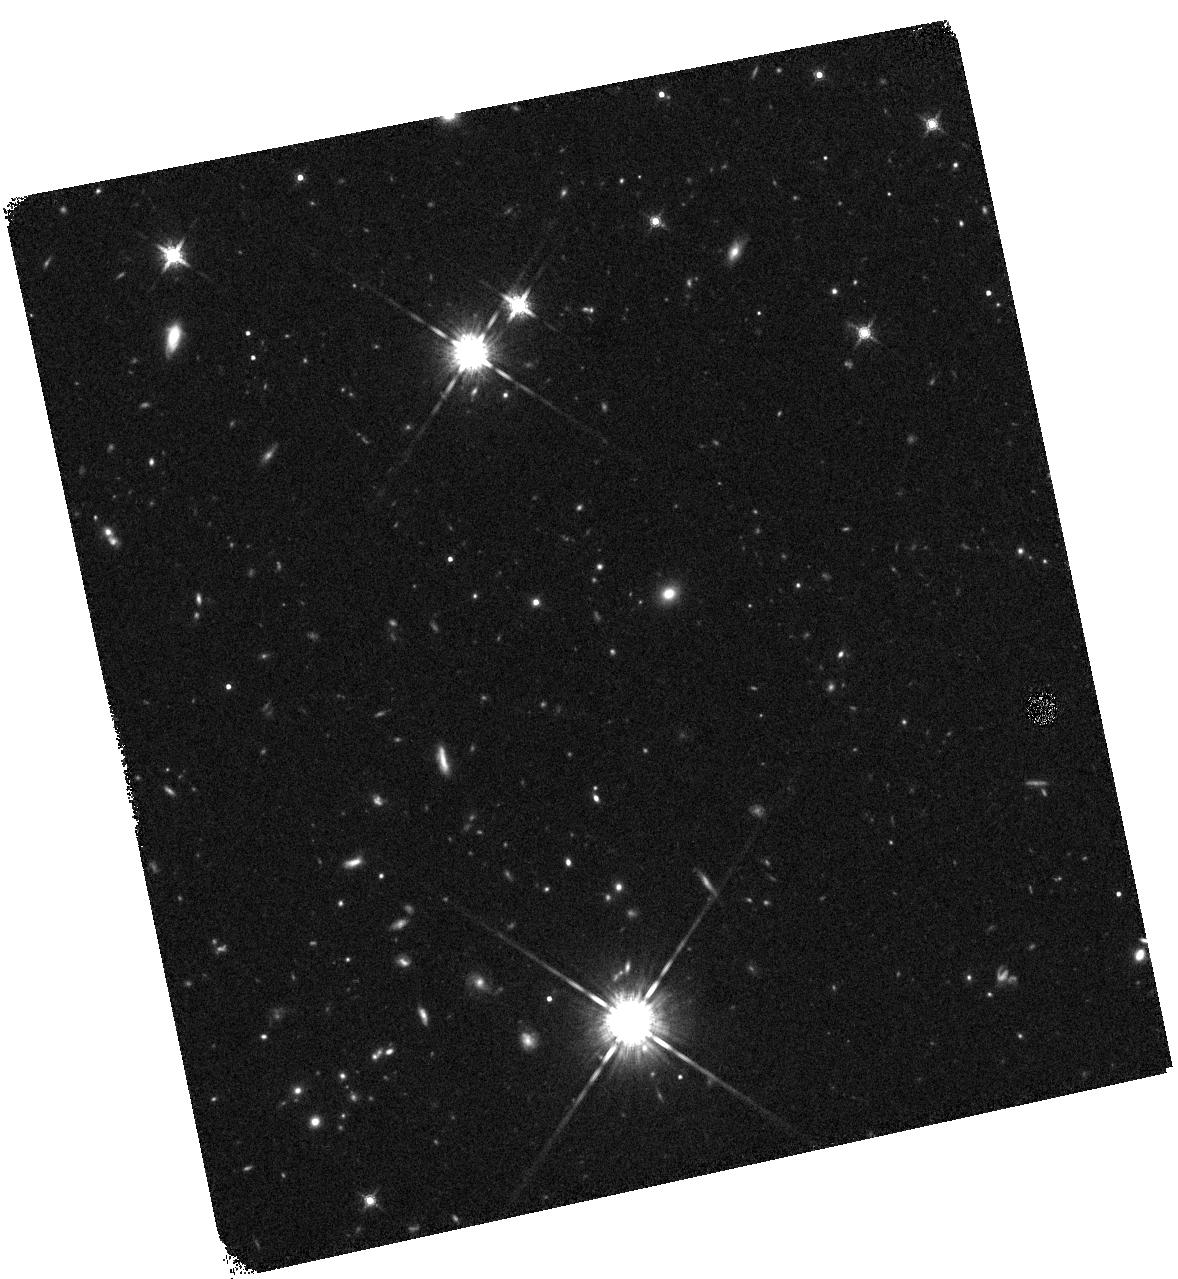
Target: GRB-110328A
Instrument: WFC3/IR
Filter: F160W
Exposure: 17 min
Observation ID: hst_12447_01_wfc3_ir_f160w_ibof01

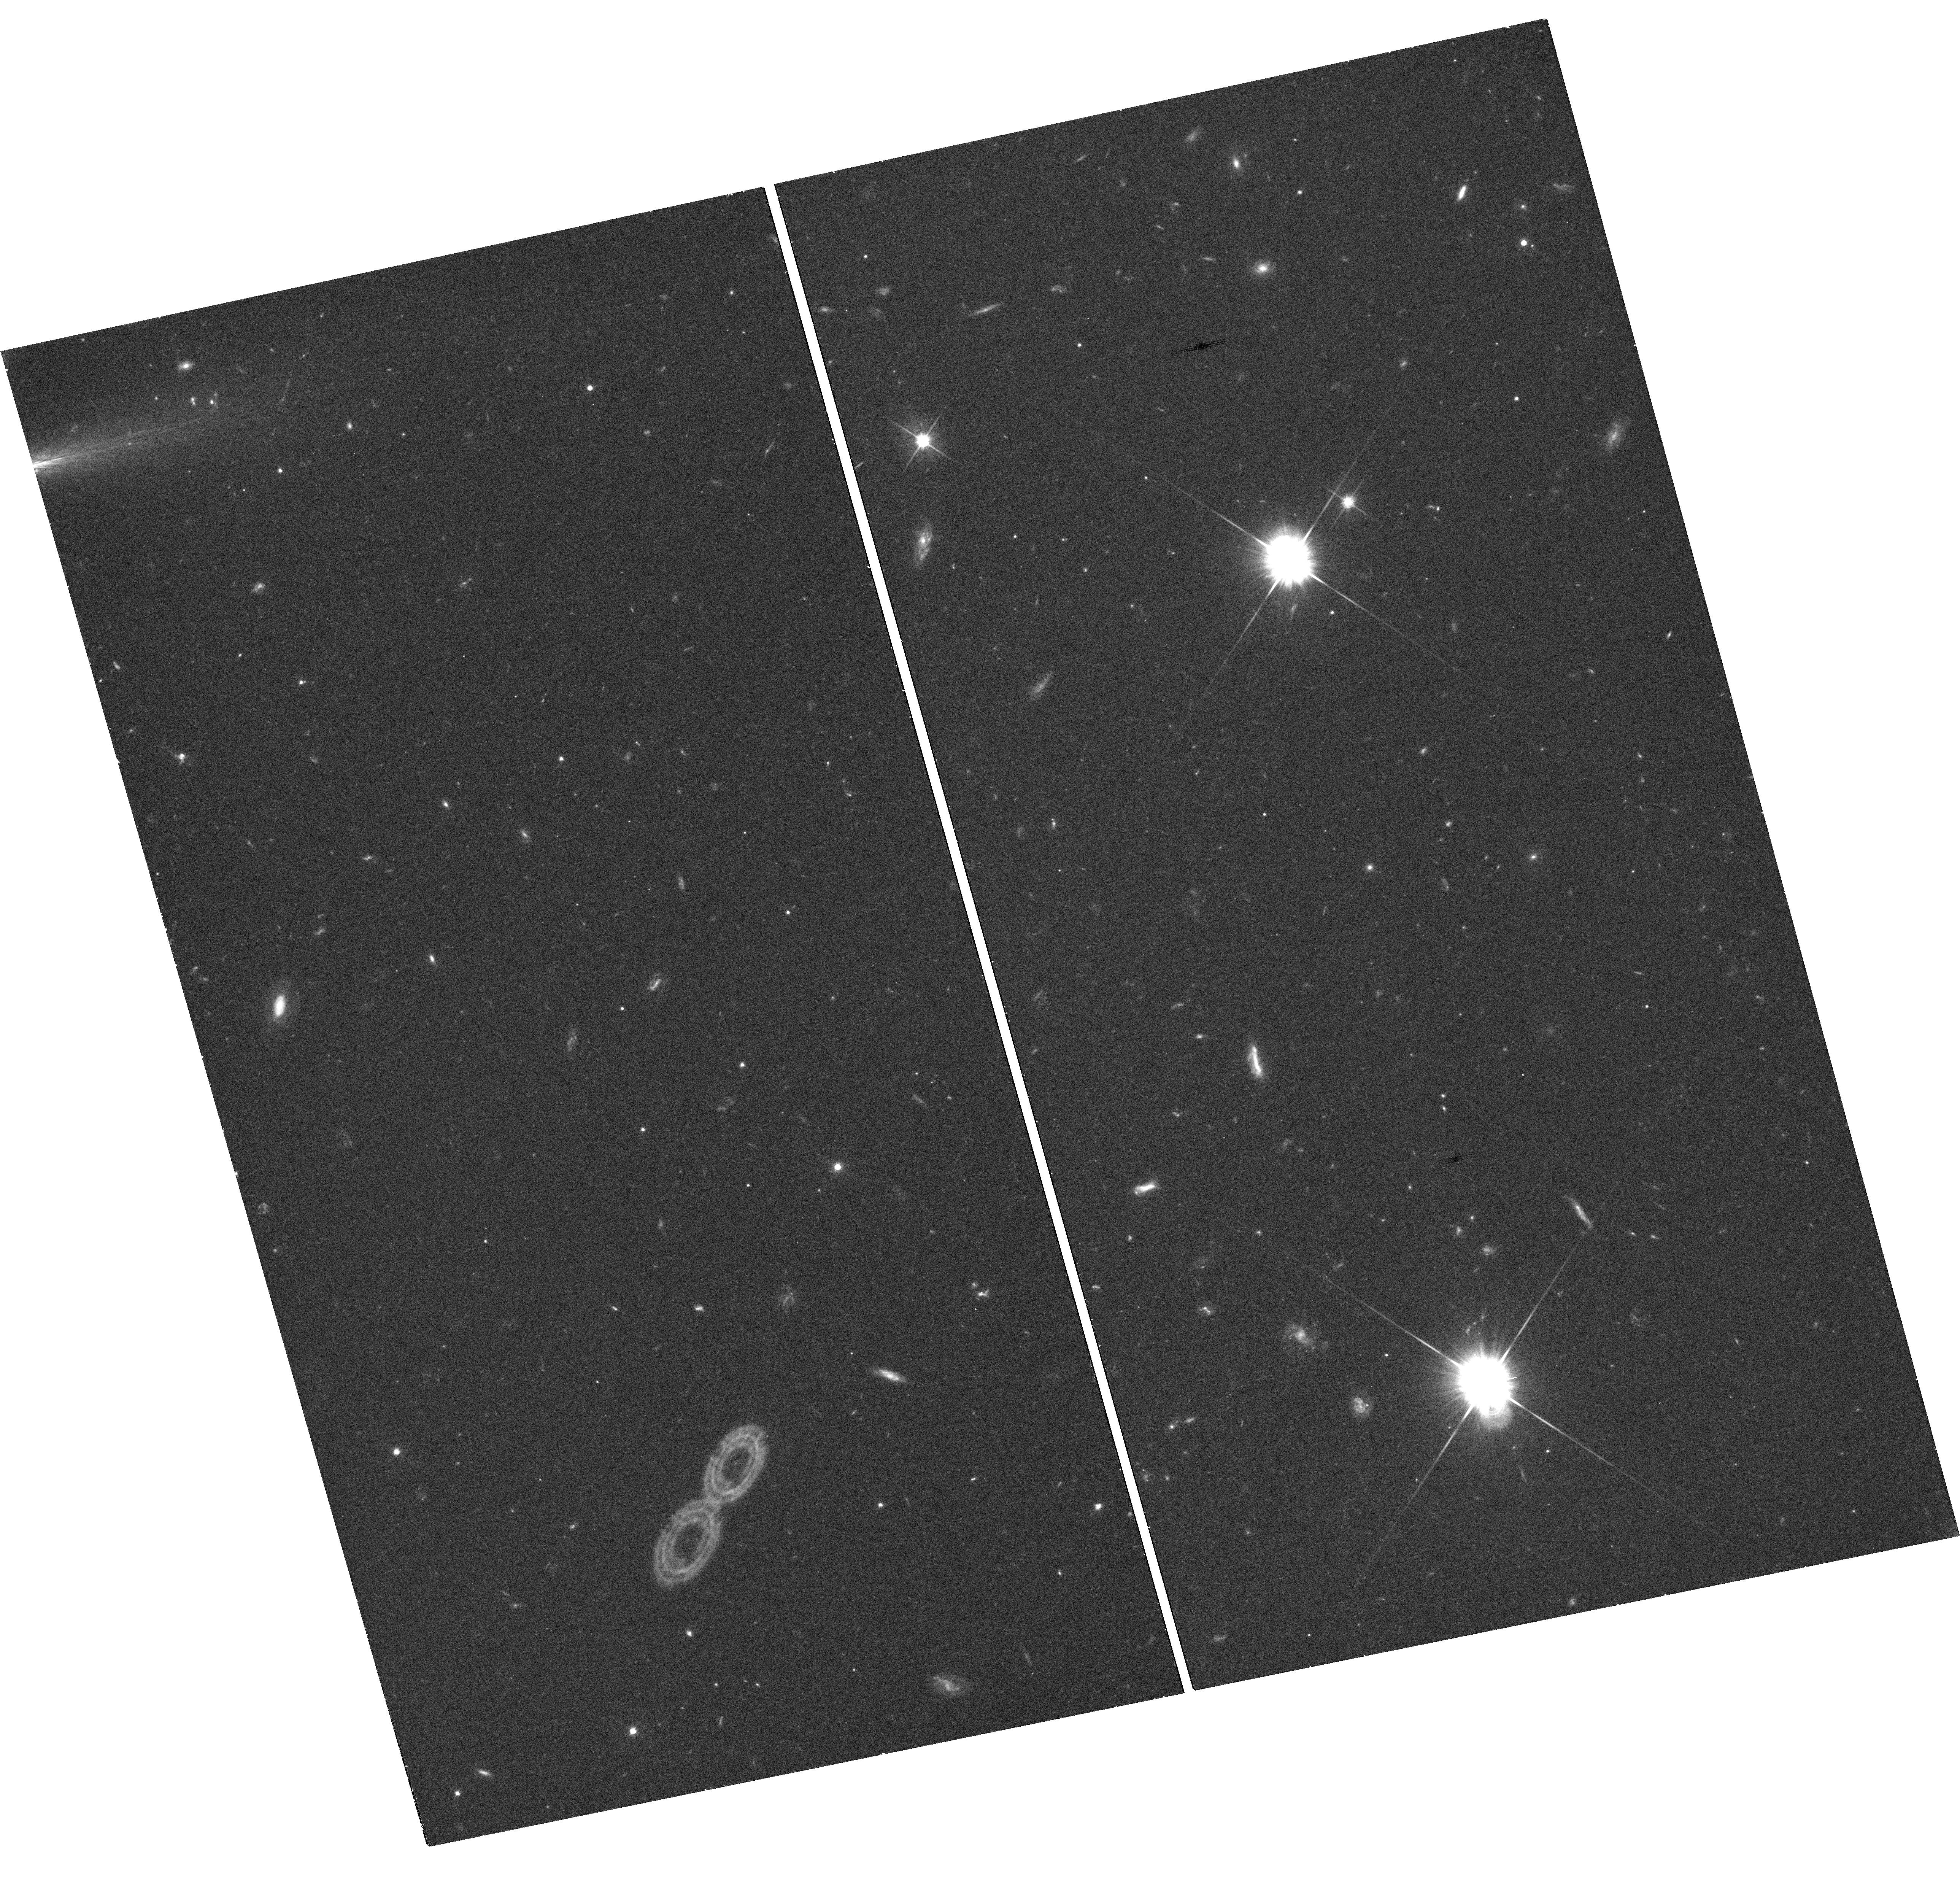
Target: GRB-110328A
Instrument: WFC3/UVIS
Filter: F606W
Exposure: 21 min
Observation ID: hst_12447_01_wfc3_uvis_f606w_ibof01

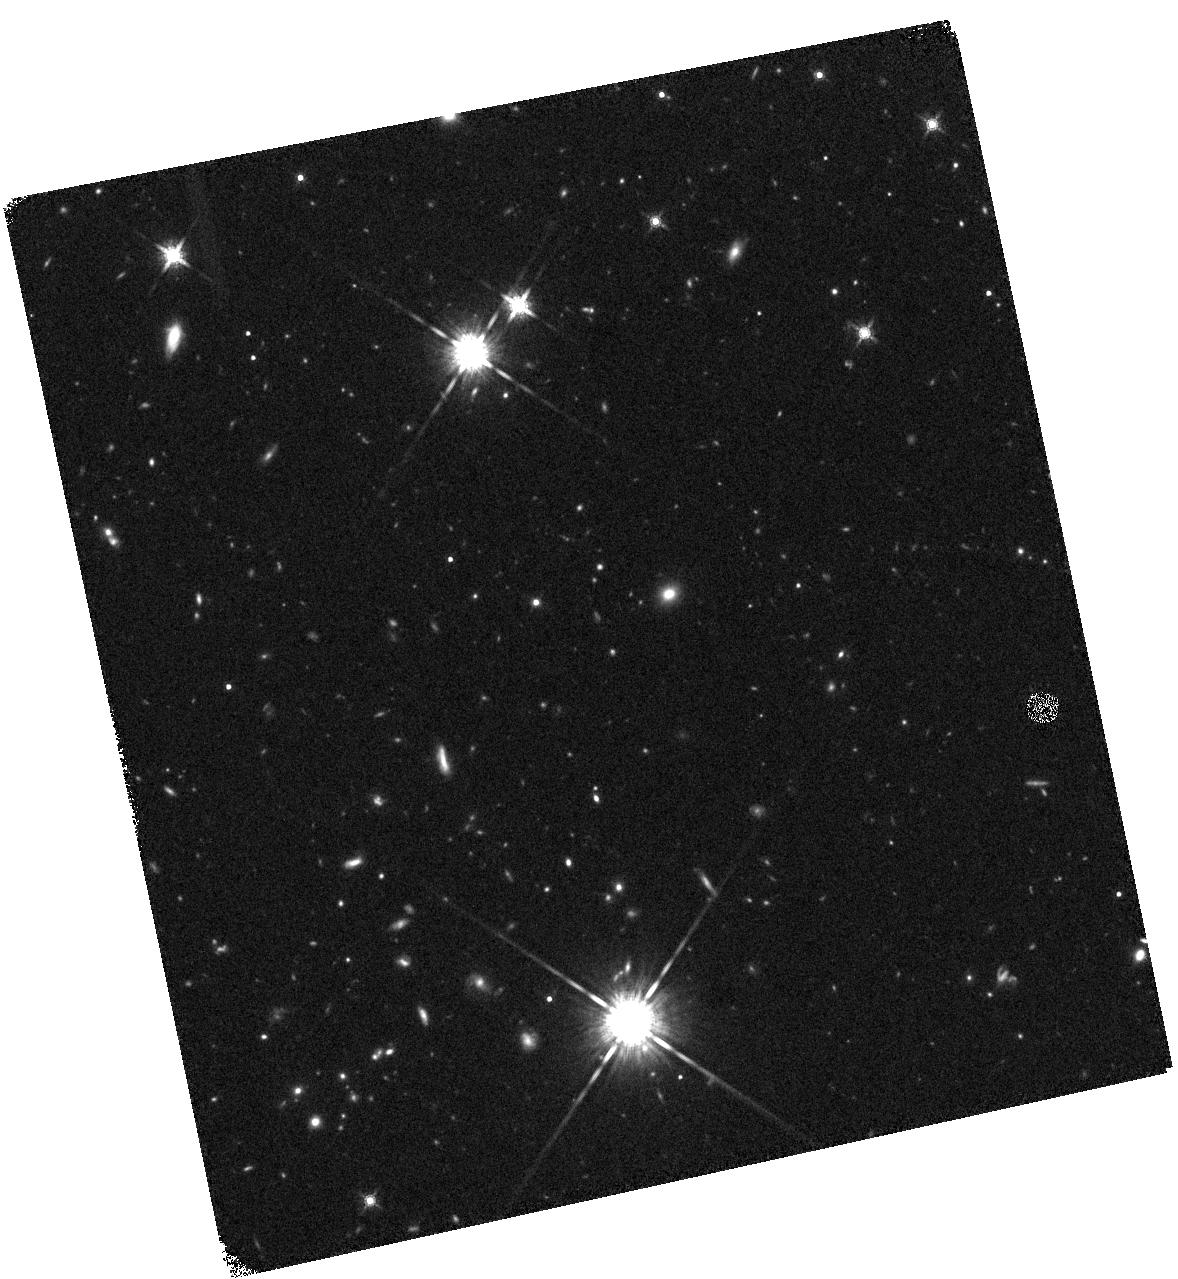
Target: GRB-110328A
Instrument: WFC3/IR
Filter: F160W
Exposure: 17 min
Observation ID: hst_12447_02_wfc3_ir_f160w_ibof02

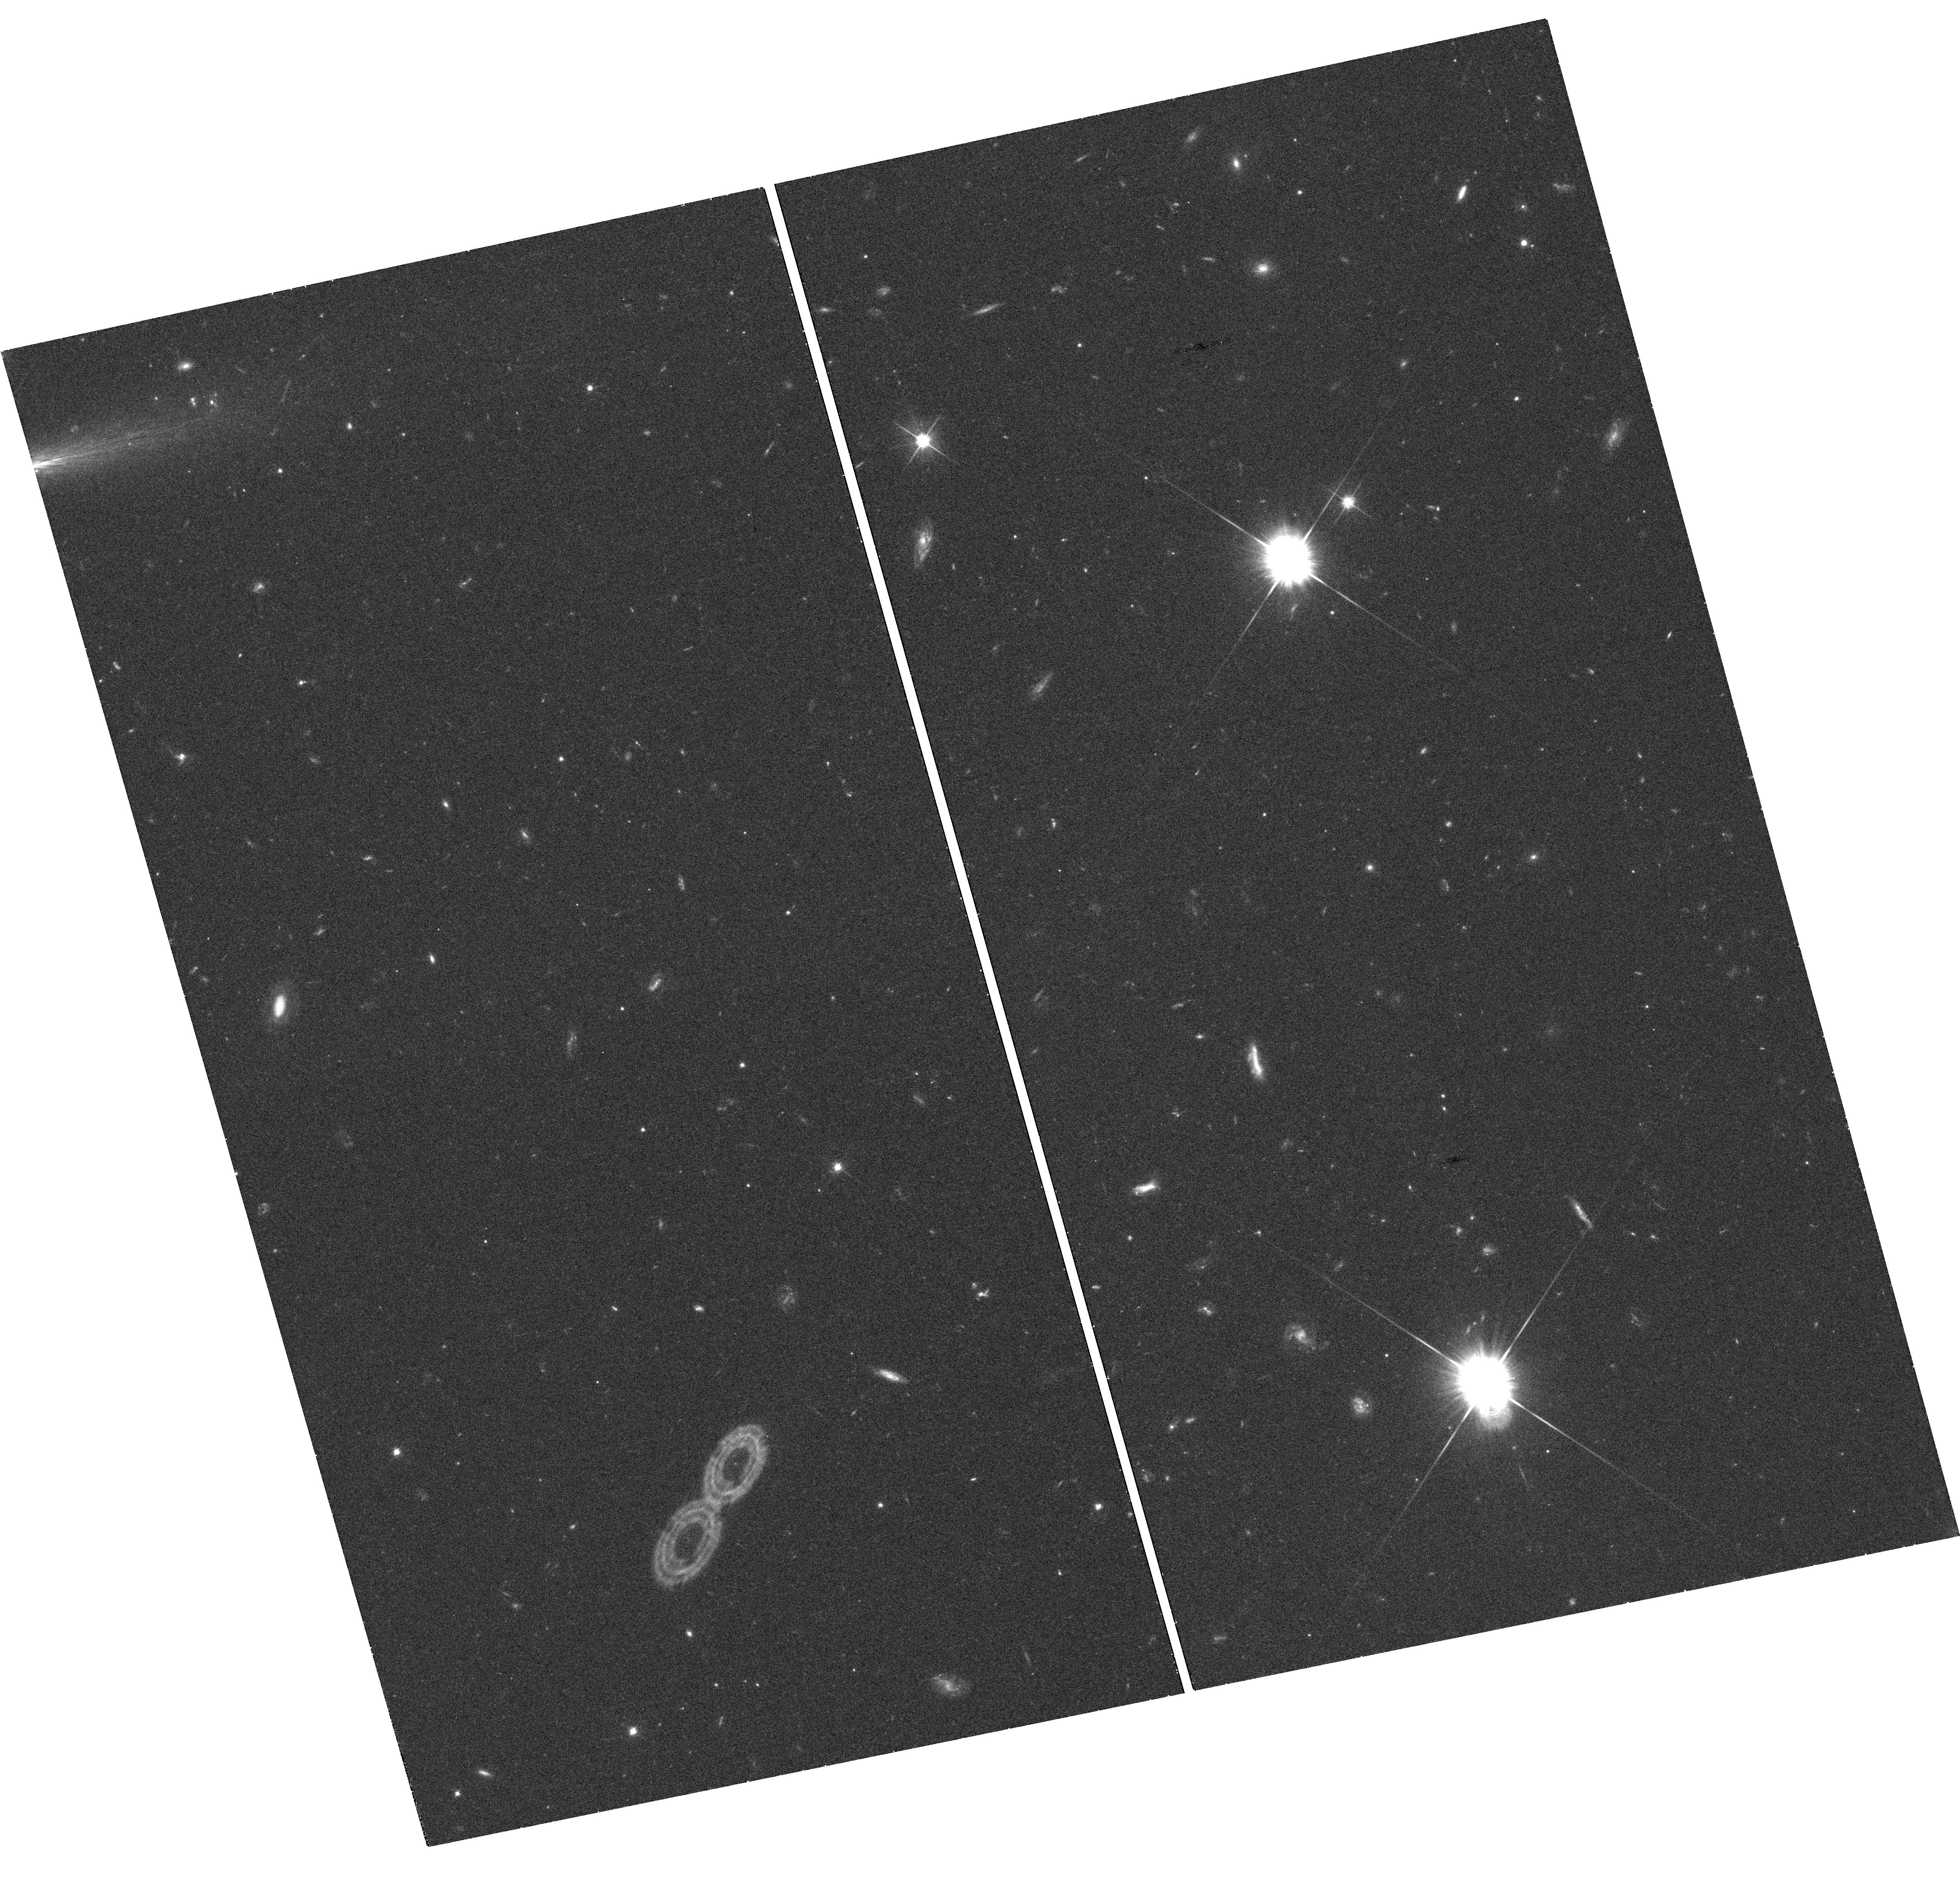
Target: GRB-110328A
Instrument: WFC3/UVIS
Filter: F606W
Exposure: 21 min
Observation ID: hst_12447_02_wfc3_uvis_f606w_ibof02

The Nature of the Remarkable Transient GRB 110328A (PI: Fruchter, Andrew S.)

One orbit was approved for GO/DD 12447. The PI was given permission to use time under his related approved GRB program, 12370, for subsequent observations of this GRB. To allow the second visit to go forward quickly, it was kept on the schedule as GO/DD 12447, but the orbit was charged to GO 12370. As a result, THE SECOND VISIT OF 12447 HAS THE PROPRIETARY PERIOD ASSOCIATED WITH 12370. We apologize for the confusion caused by this change. However, it was done to allow rapid observations of an unusual astrophysical object. We propose HST observations of the extraordinary transient, GRB 110328A. This object triggered the Swift automatic burst detection twice over the course of about ninety minutes, and has continued to be a bright X-ray source for the two days since. While this behavior might typically suggest a Galactic source, the high Galactic latitude of the object, and its coincidence with a star-forming galaxy at z=0.35 instead suggests a new type of extragalactic transient. WFC3 imaging in the optical and NIR will allow us to search for a varying point source to far greater depth than could be done from the ground, given the presence of an apparent host, and the use of the F160W filter may allow us to pierce enshrouding dust, if extinction is the reason for the present lack of a detection in the optical. While we do not yet know the astrophysical source of this transient, it appears unique among the hundreds of transients so far detected by Swift. This alone should provide strong grounds for HST observations of this unusual and potentially important object.